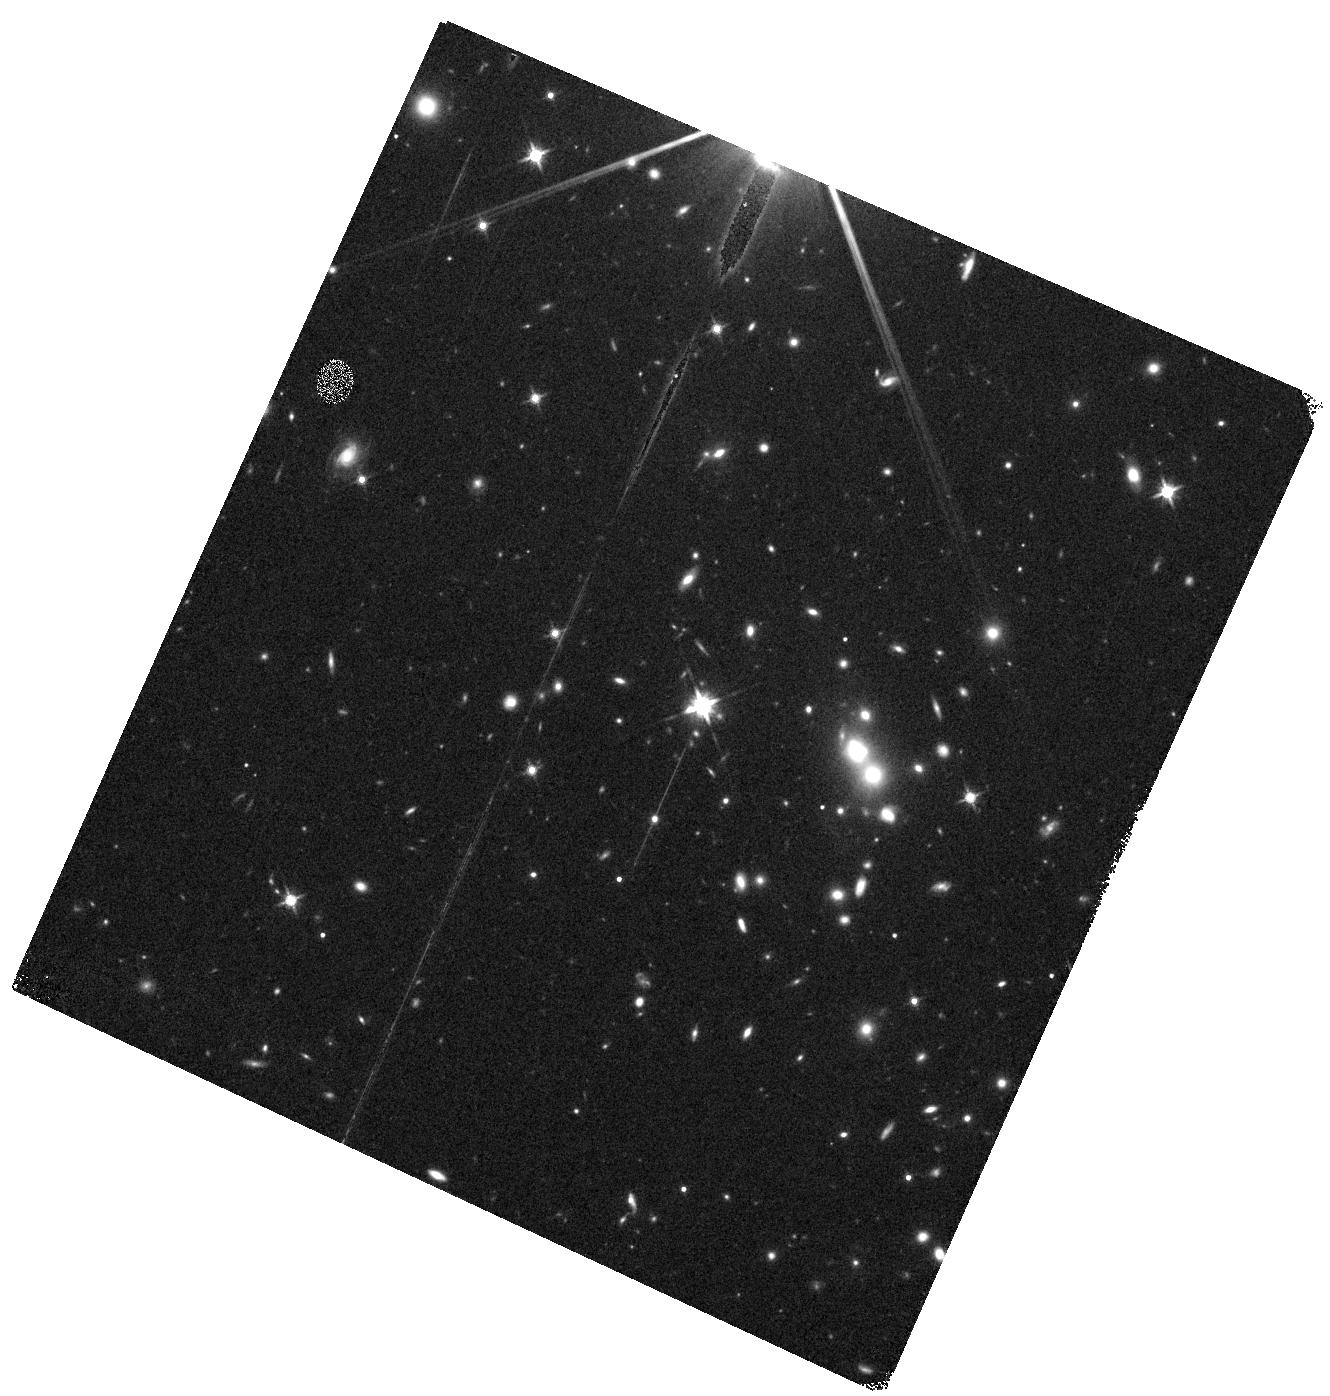
Target: 2MASSIJ1124428-170517
Instrument: WFC3/IR
Filter: F140W
Exposure: 8 min
Observation ID: hst_14594_25_wfc3_ir_f140w_id7h25

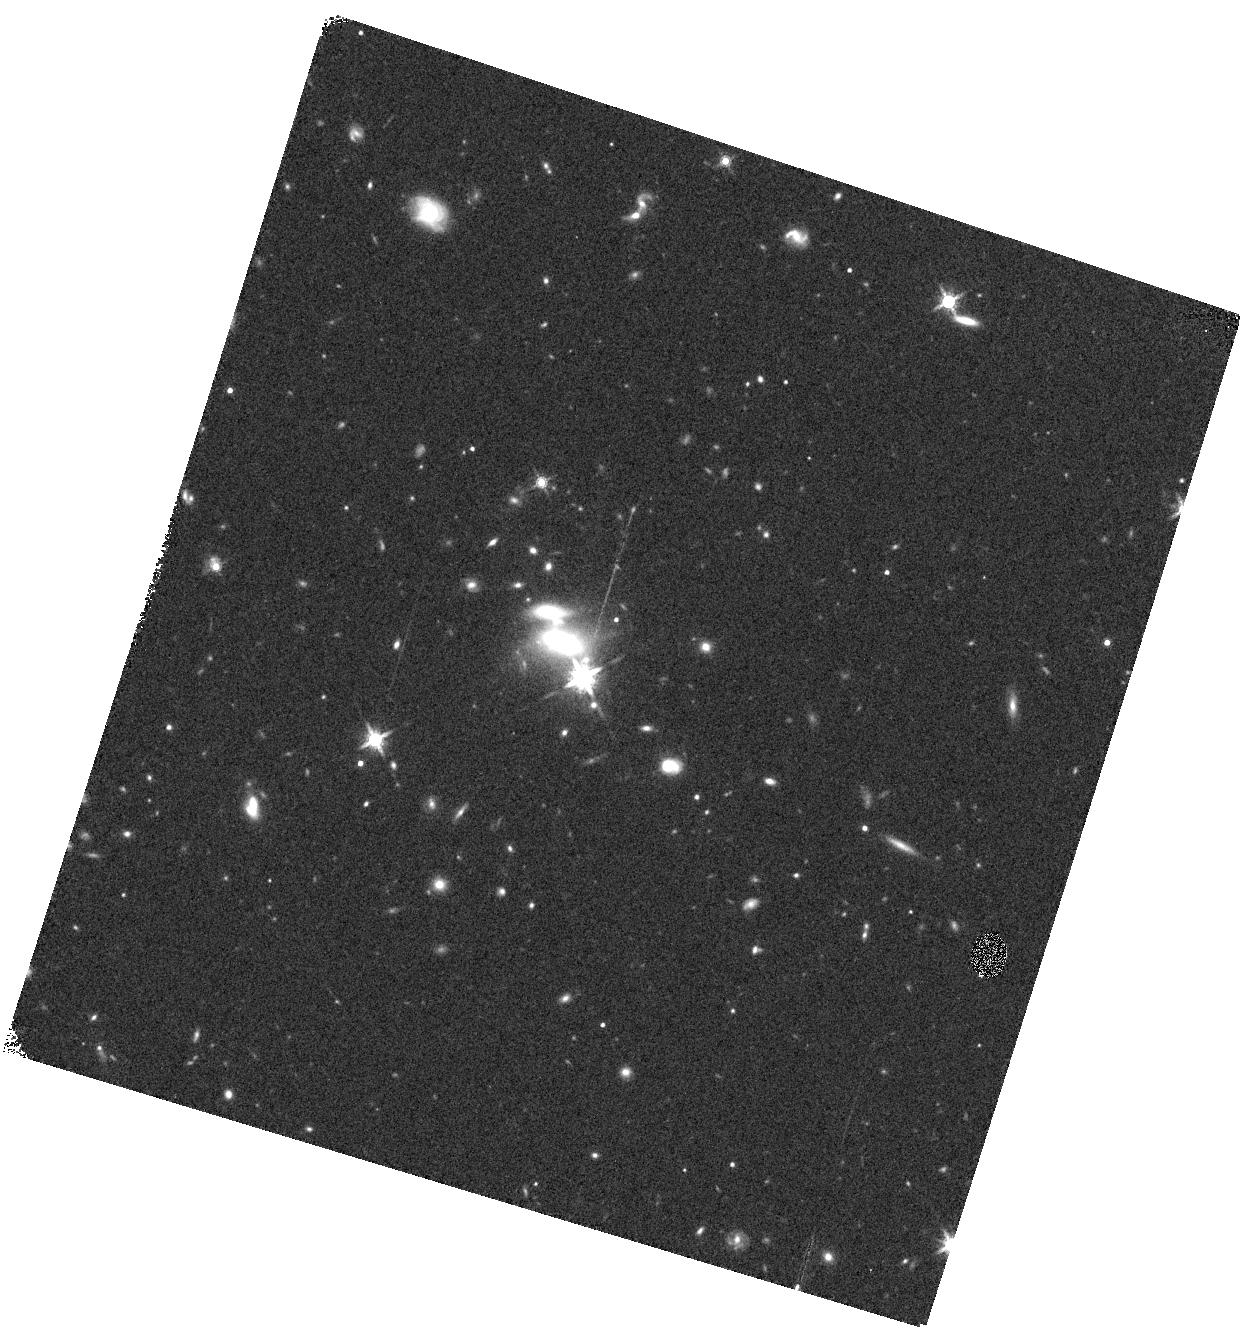
Target: QSO-B1521+1009
Instrument: WFC3/IR
Filter: F160W
Exposure: 8 min
Observation ID: hst_14594_40_wfc3_ir_f160w_id7h40

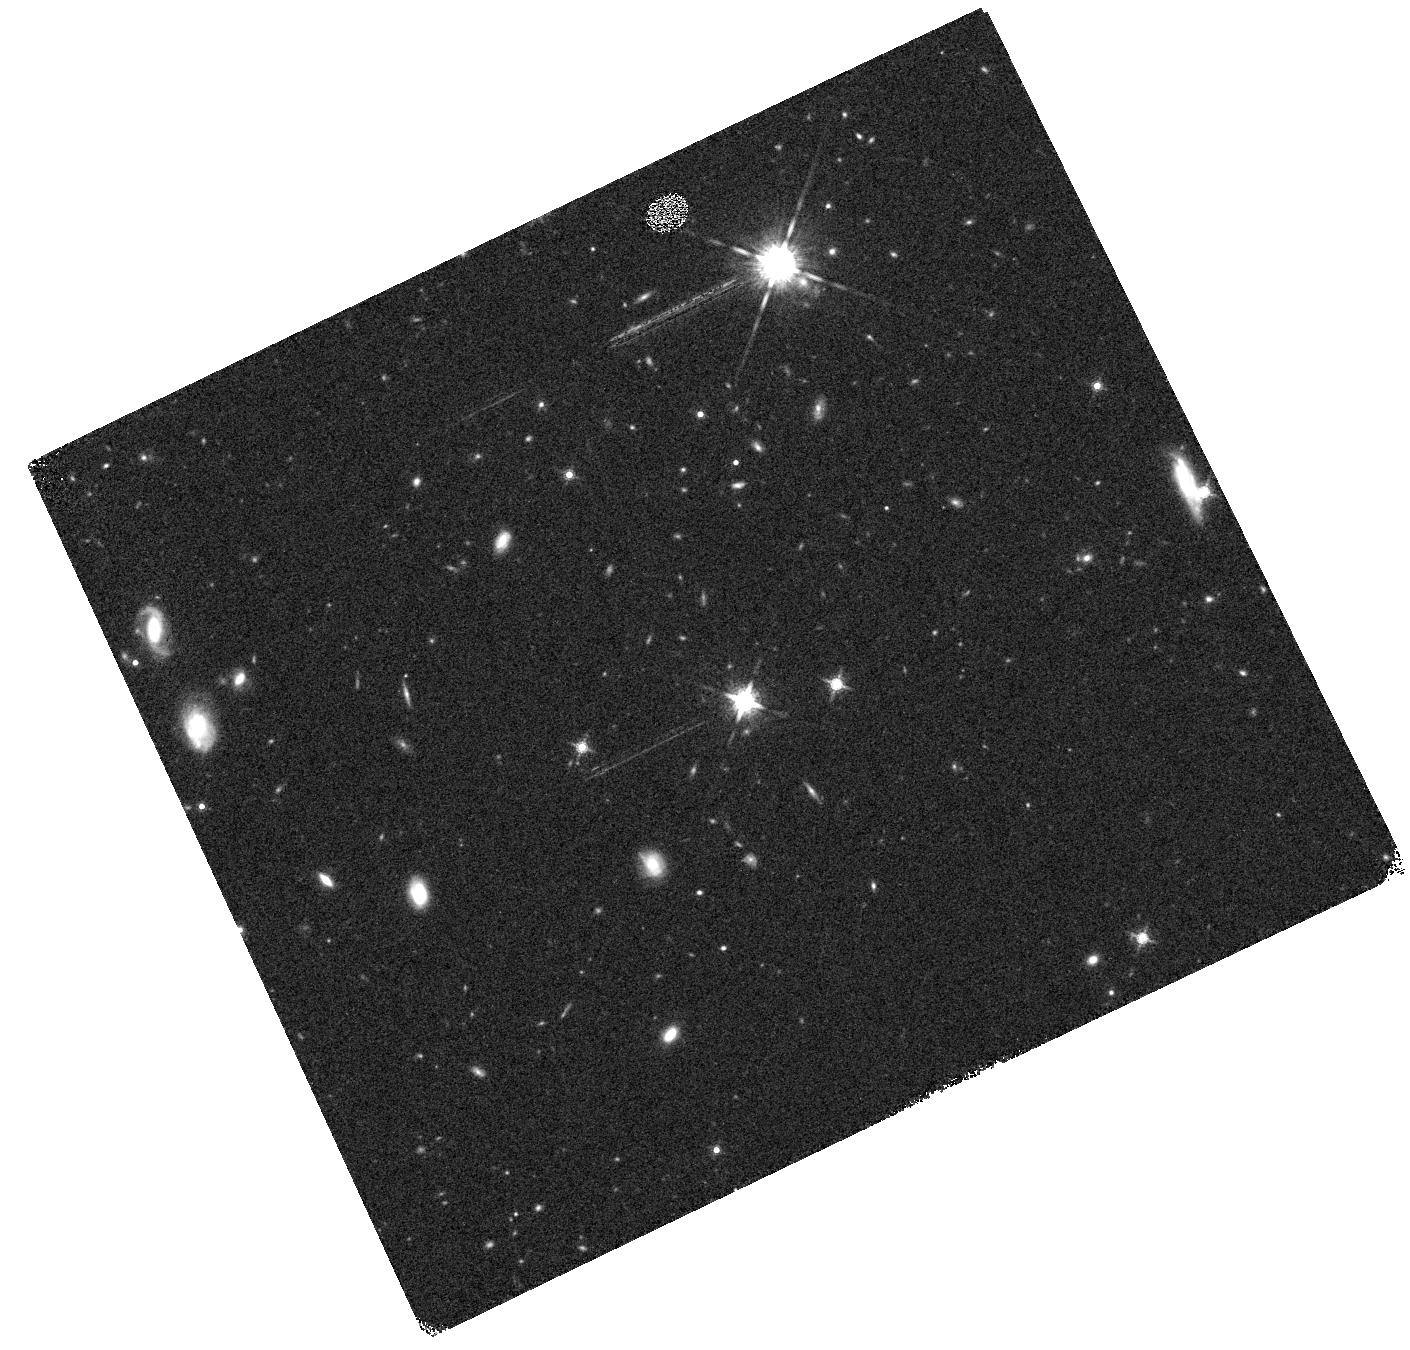
Target: HB890232-042
Instrument: WFC3/IR
Filter: F160W
Exposure: 9 min
Observation ID: hst_14594_07_wfc3_ir_f160w_id7h07

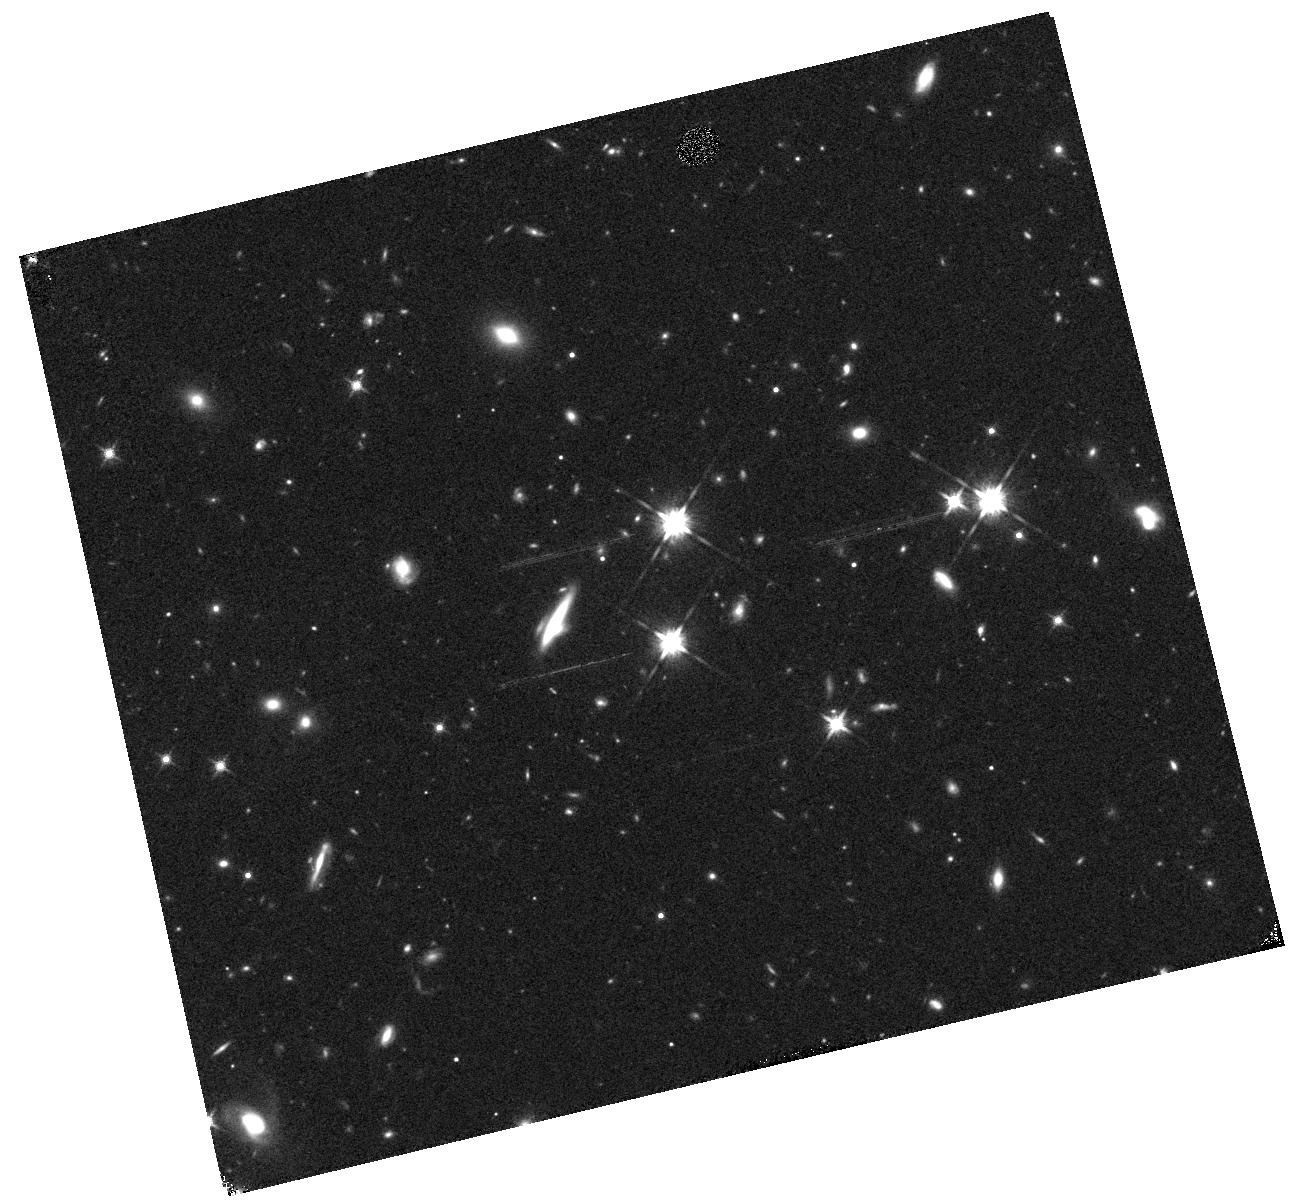
Target: QSO-B1630+3744
Instrument: WFC3/IR
Filter: F140W
Exposure: 9 min
Observation ID: hst_14594_42_wfc3_ir_f140w_id7h42

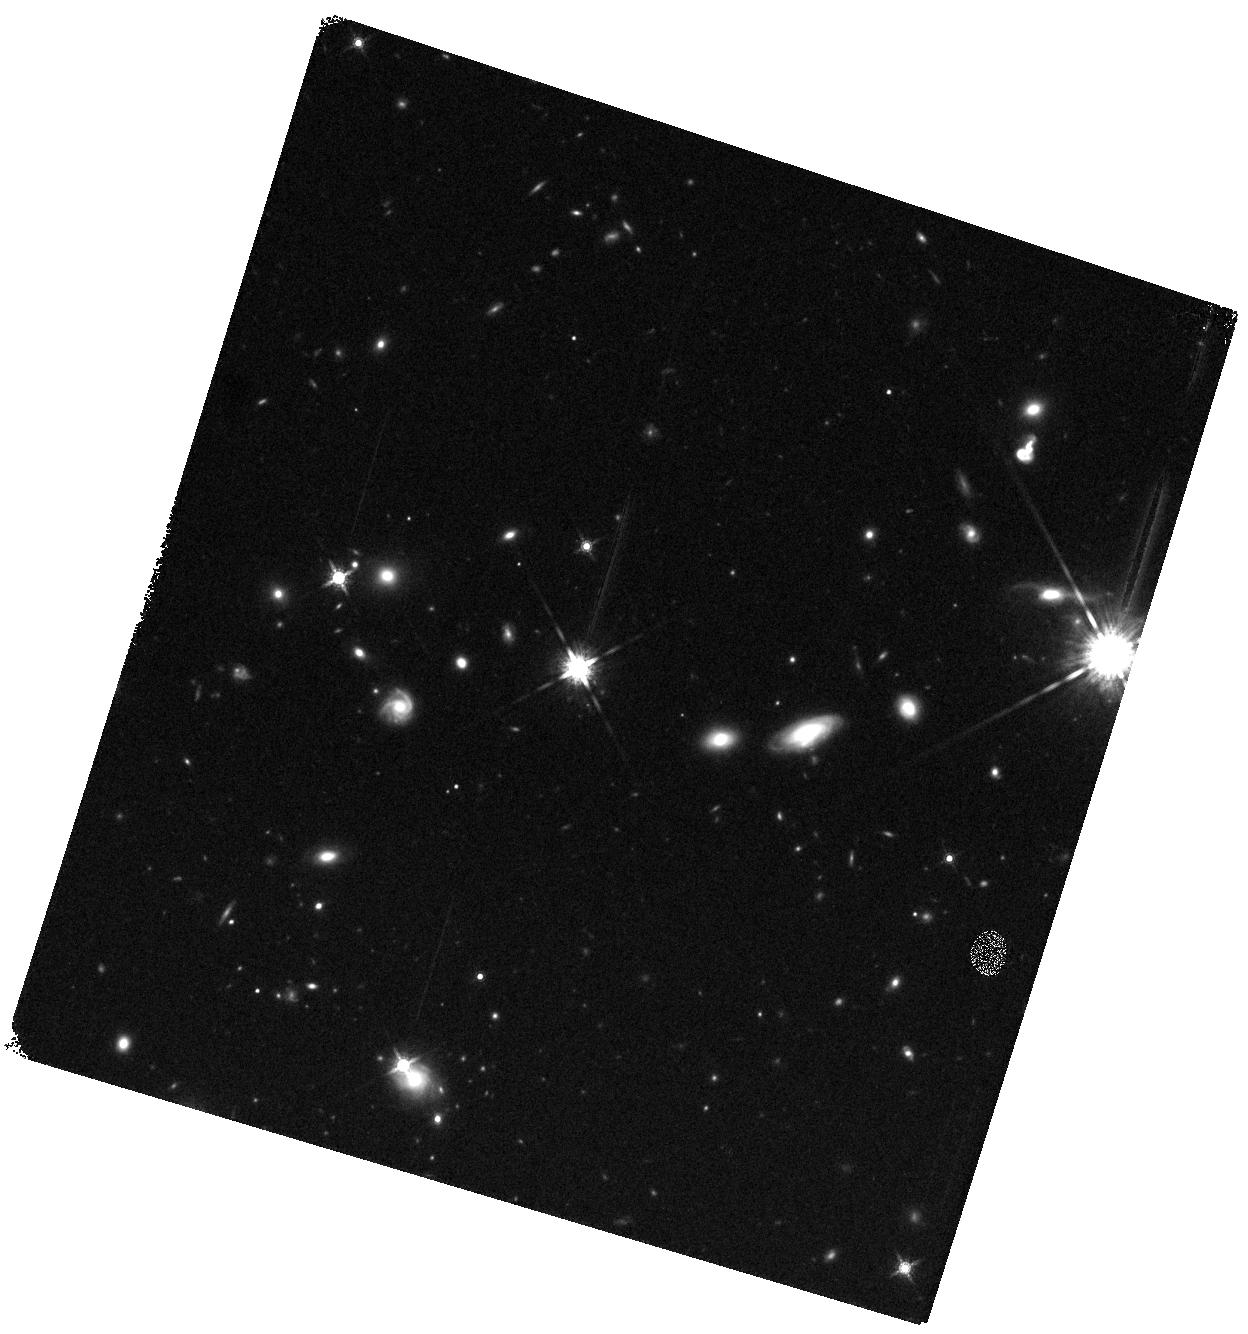
Target: HE0515-4414
Instrument: WFC3/IR
Filter: F160W
Exposure: 8 min
Observation ID: hst_14594_11_wfc3_ir_f160w_id7h11

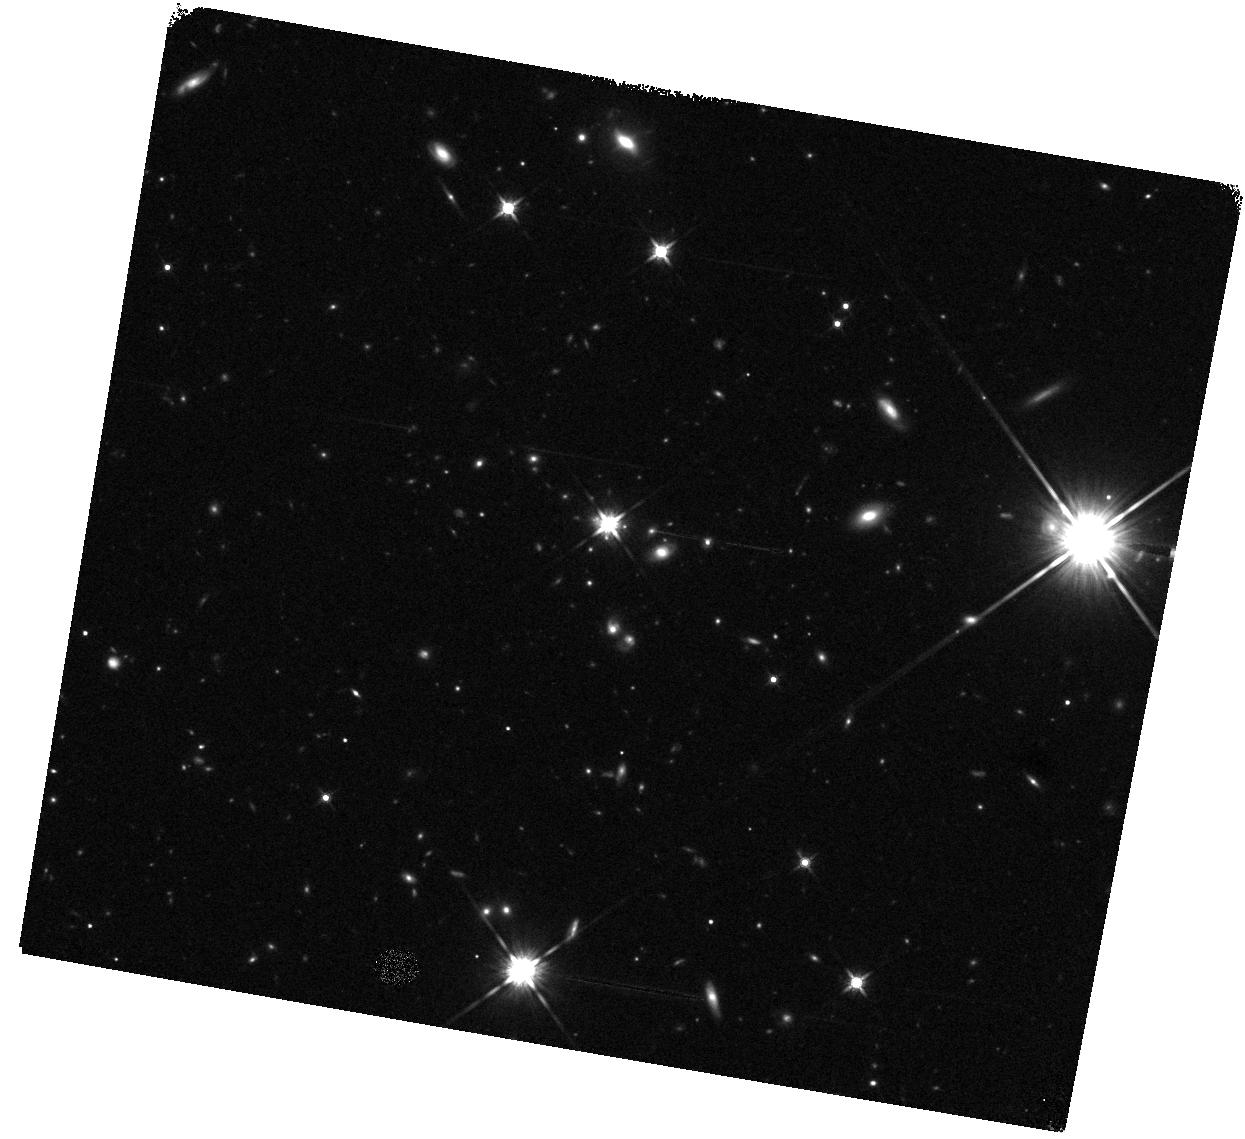
Target: PG0117+213
Instrument: WFC3/IR
Filter: F140W
Exposure: 9 min
Observation ID: hst_14594_03_wfc3_ir_f140w_id7h03

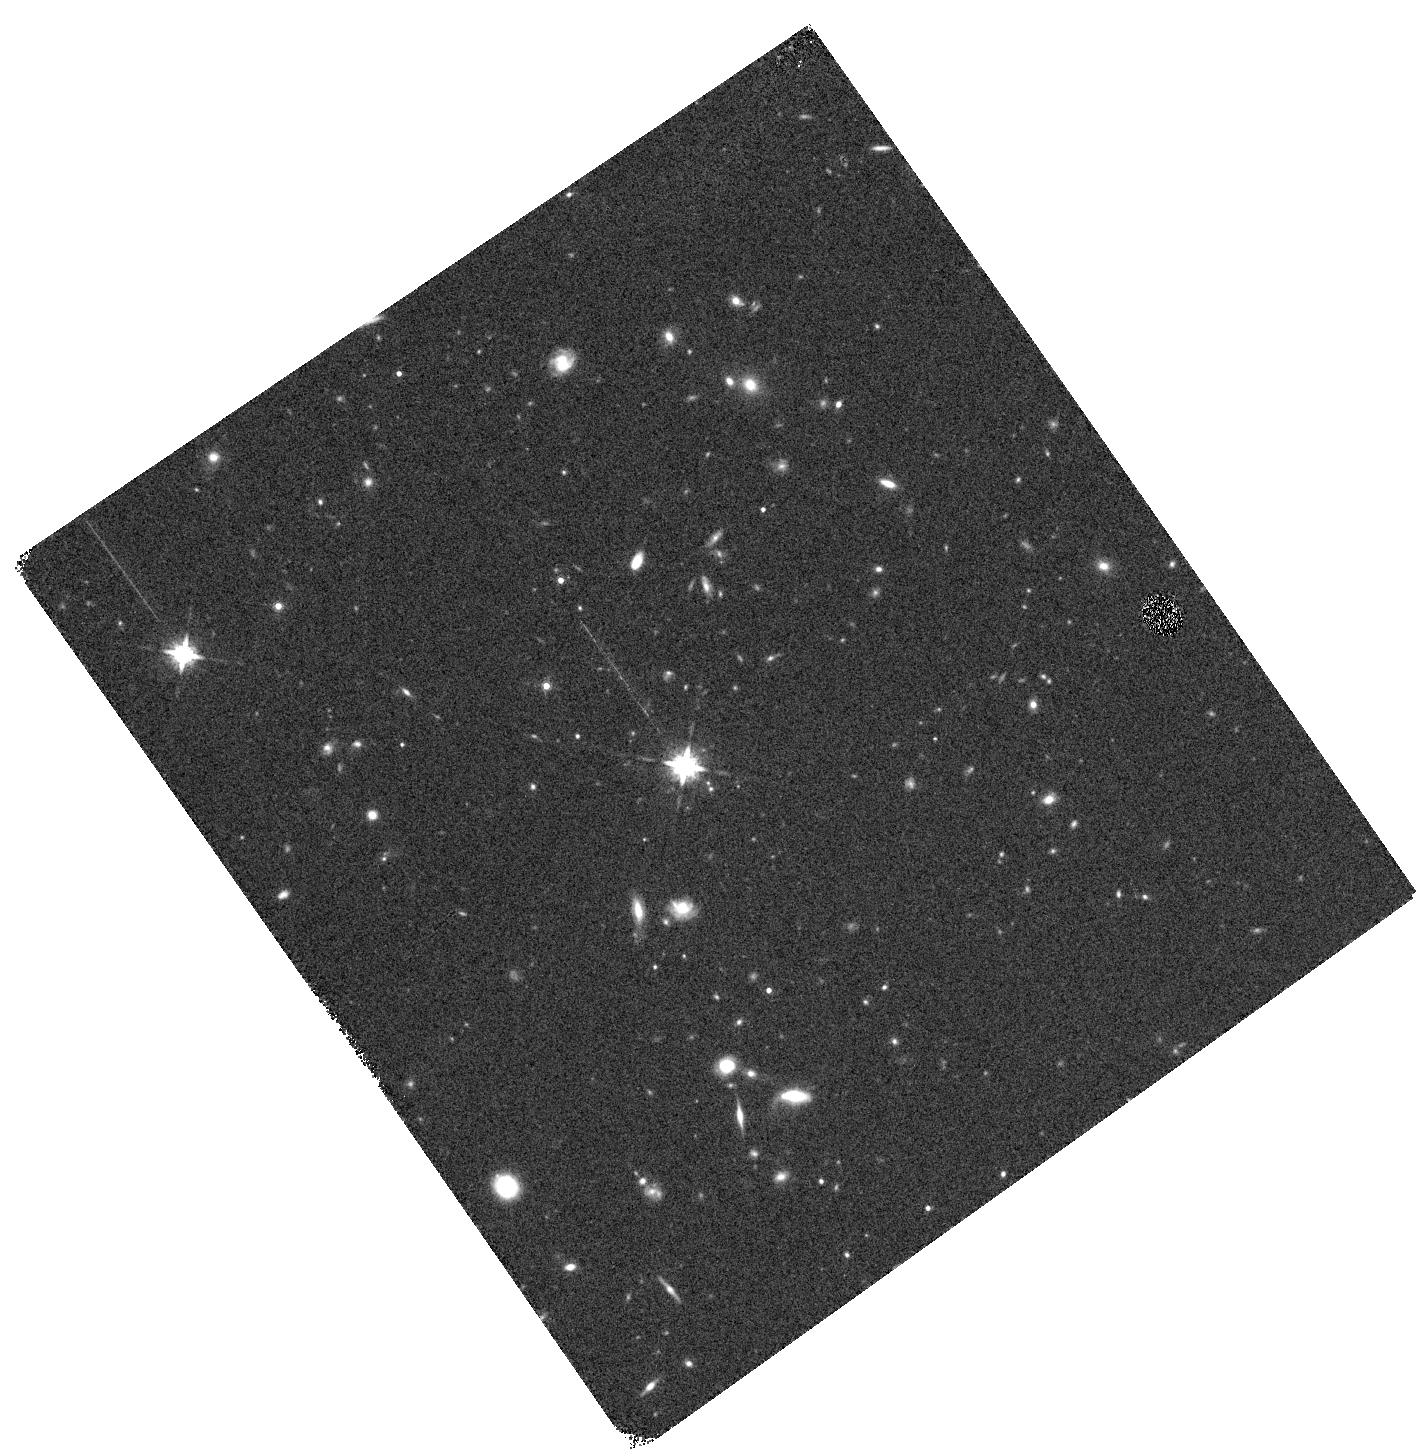
Target: QSO-J1019+2745
Instrument: WFC3/IR
Filter: F160W
Exposure: 8 min
Observation ID: hst_14594_23_wfc3_ir_f160w_id7h23

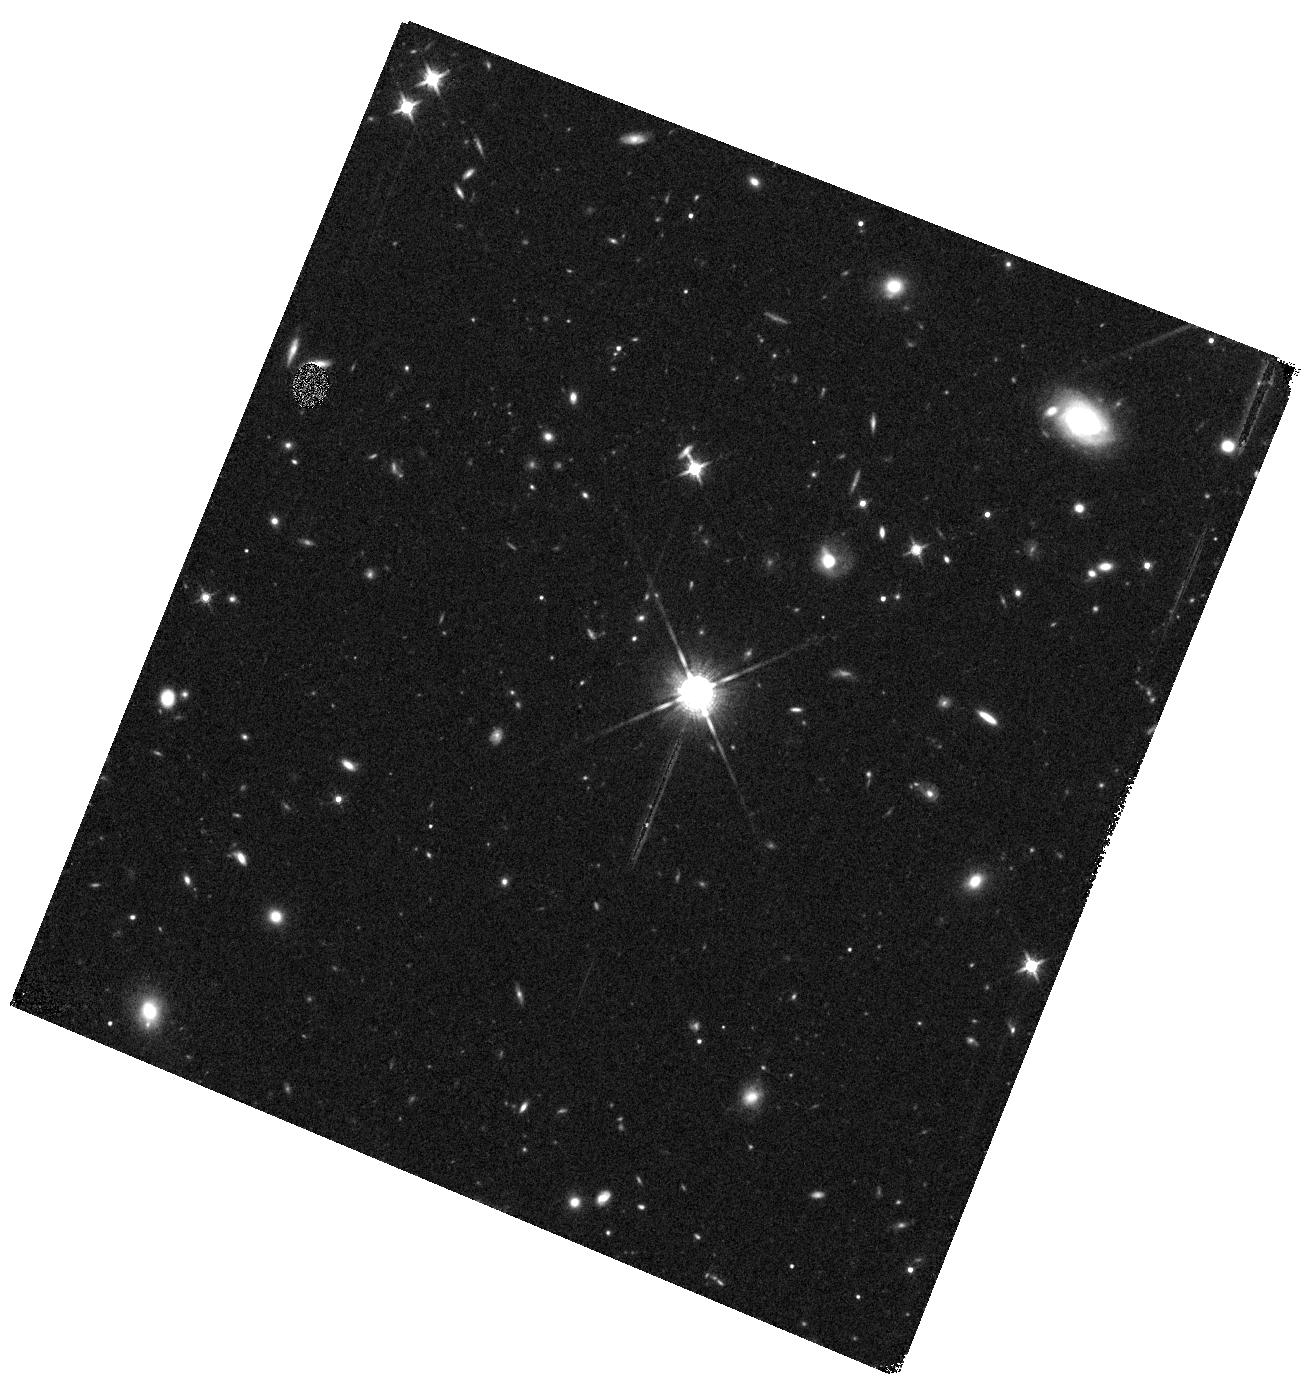
Target: QSO-B1634+7037
Instrument: WFC3/IR
Filter: F140W
Exposure: 10 min
Observation ID: hst_14594_47_wfc3_ir_f140w_id7h47

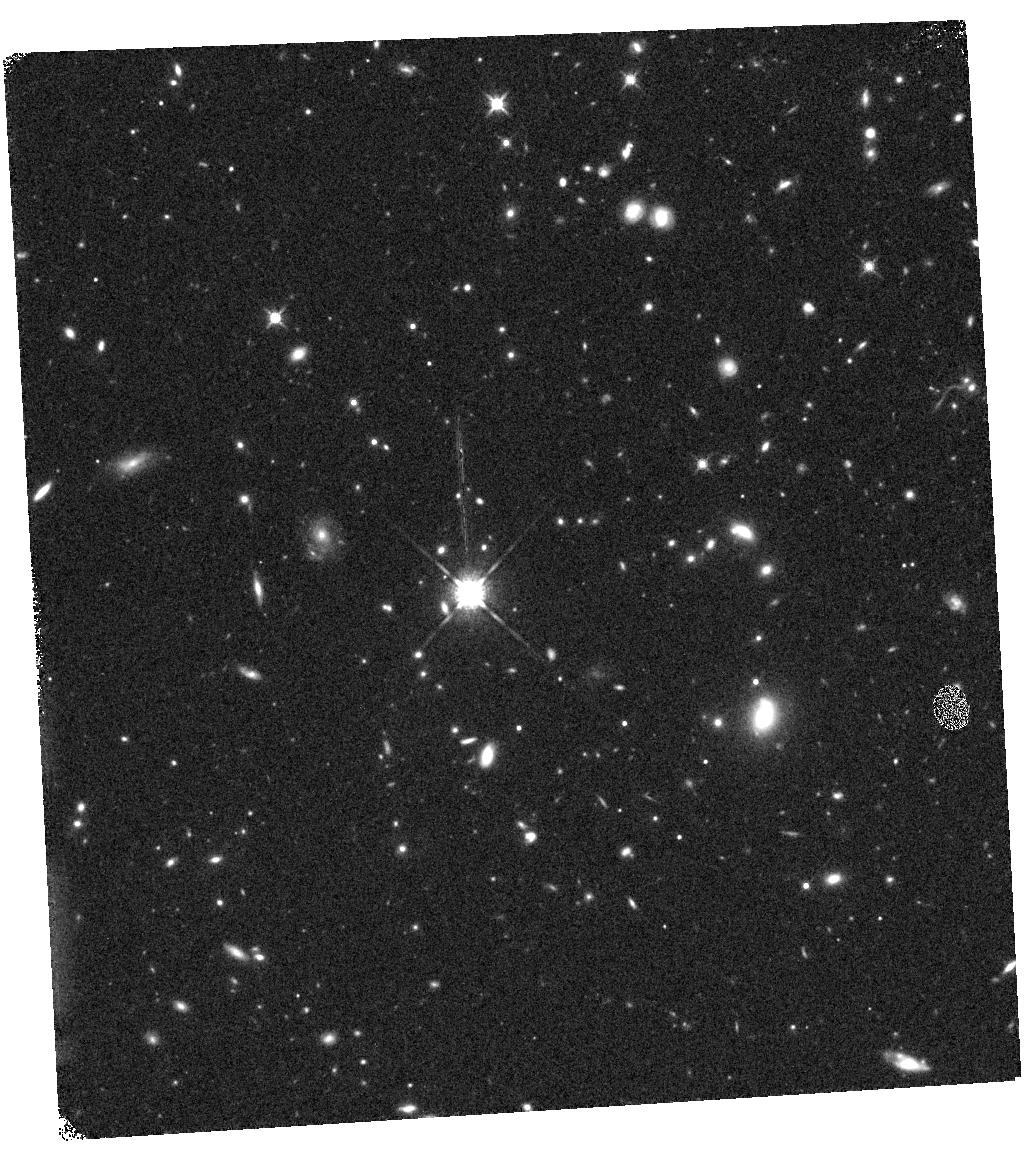
Target: LBQS-1435-0134
Instrument: WFC3/IR
Filter: F140W
Exposure: 9 min
Observation ID: hst_14594_35_wfc3_ir_f140w_id7h35

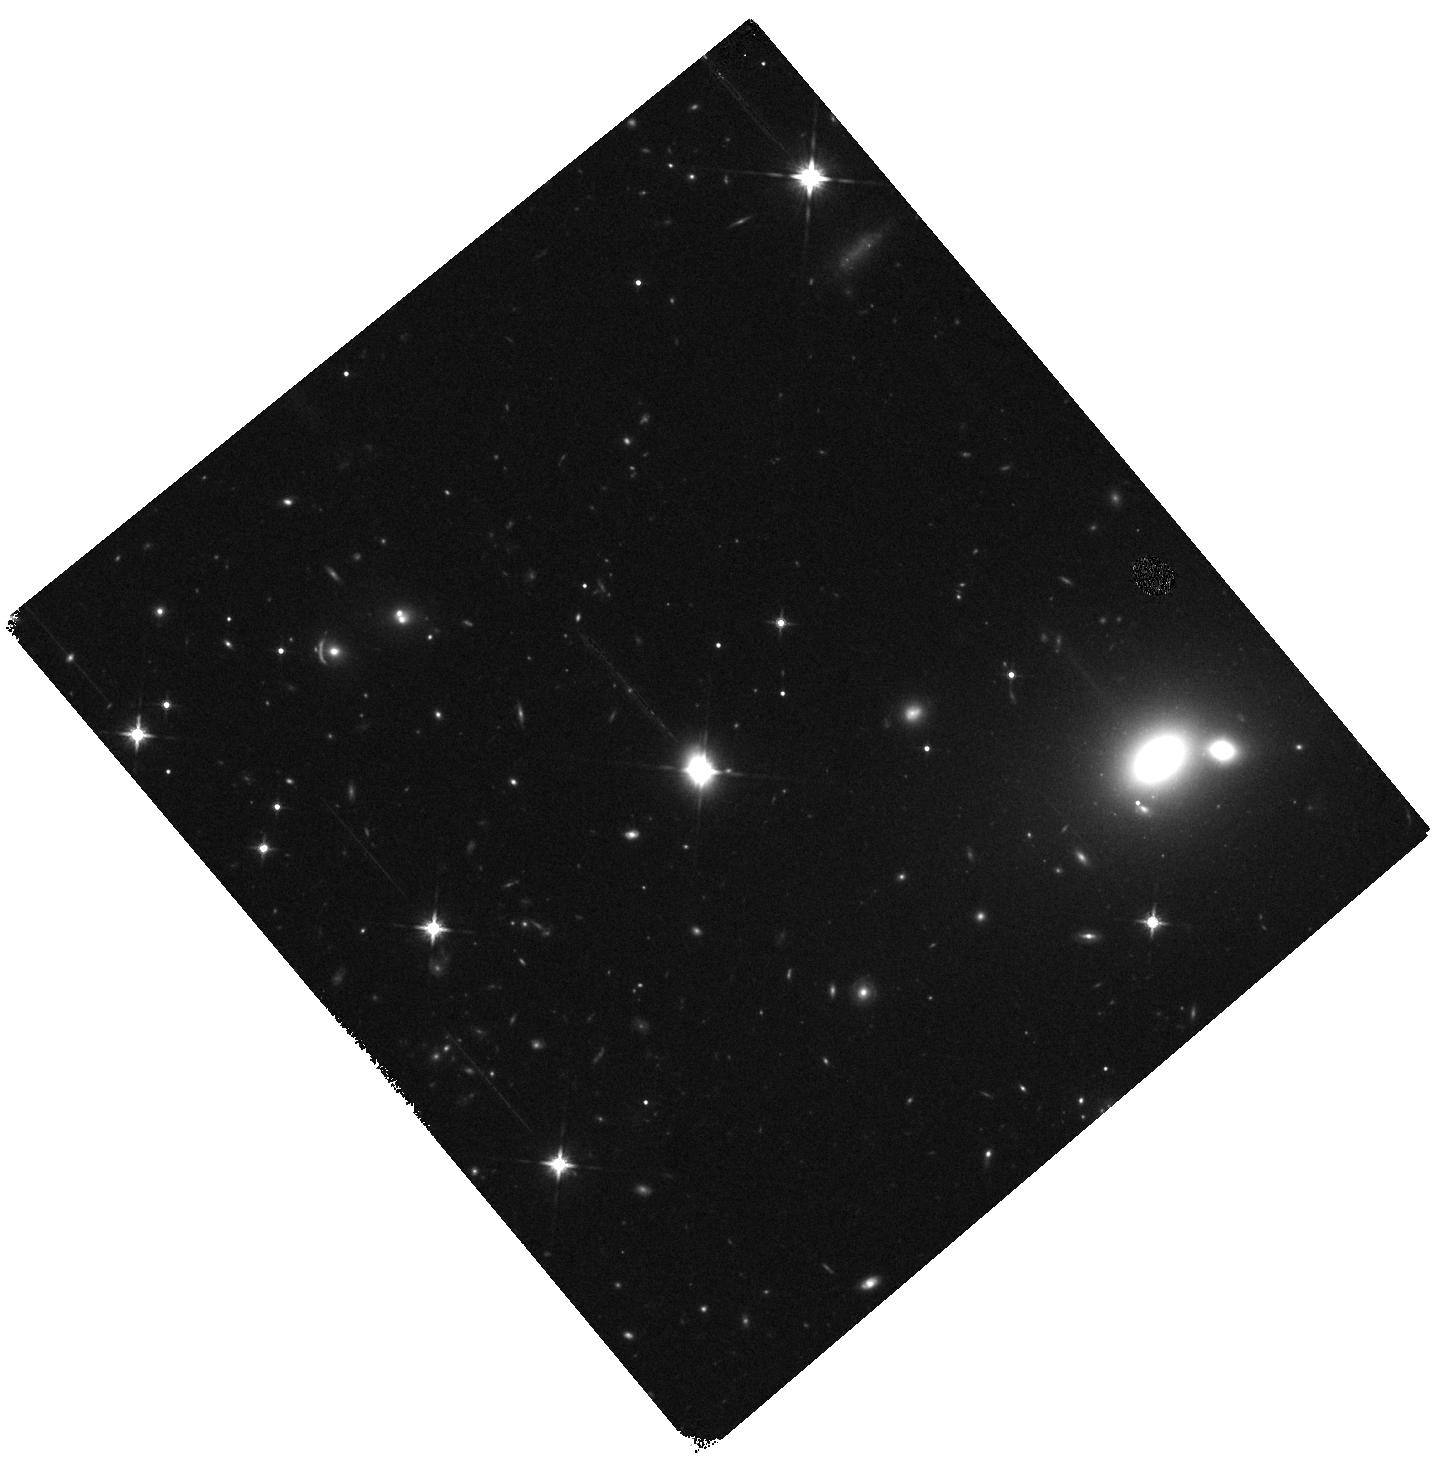
Target: QSO-B0810+2554
Instrument: WFC3/IR
Filter: F140W
Exposure: 9 min
Observation ID: hst_14594_19_wfc3_ir_f140w_id7h19

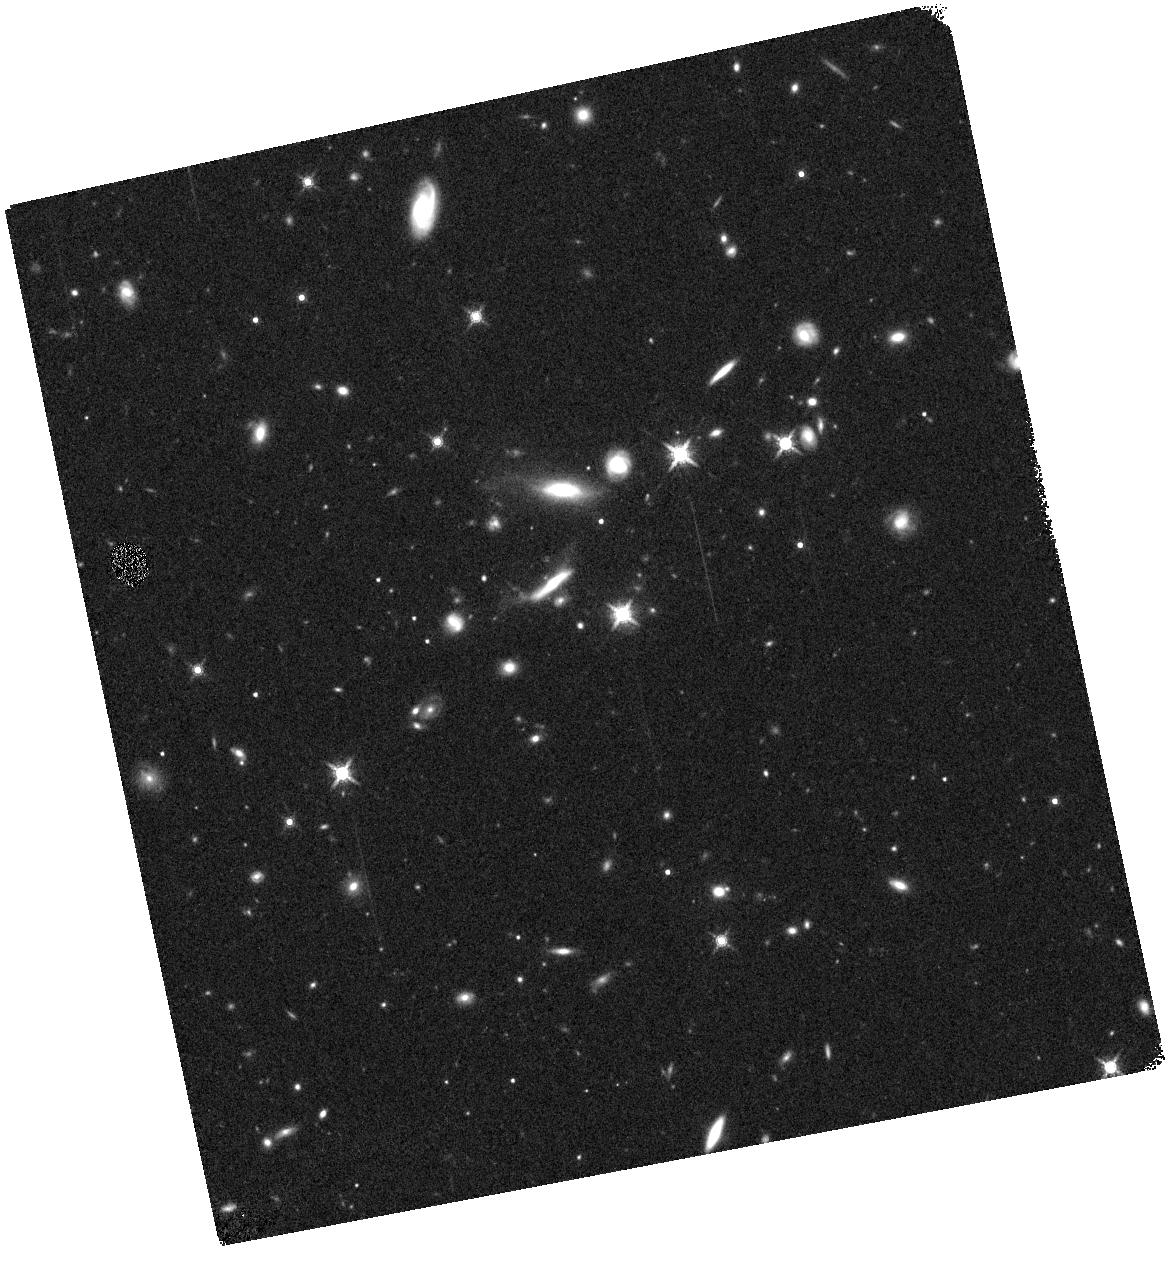
Target: QSO-J1130-1449
Instrument: WFC3/IR
Filter: F160W
Exposure: 8 min
Observation ID: hst_14594_30_wfc3_ir_f160w_id7h30

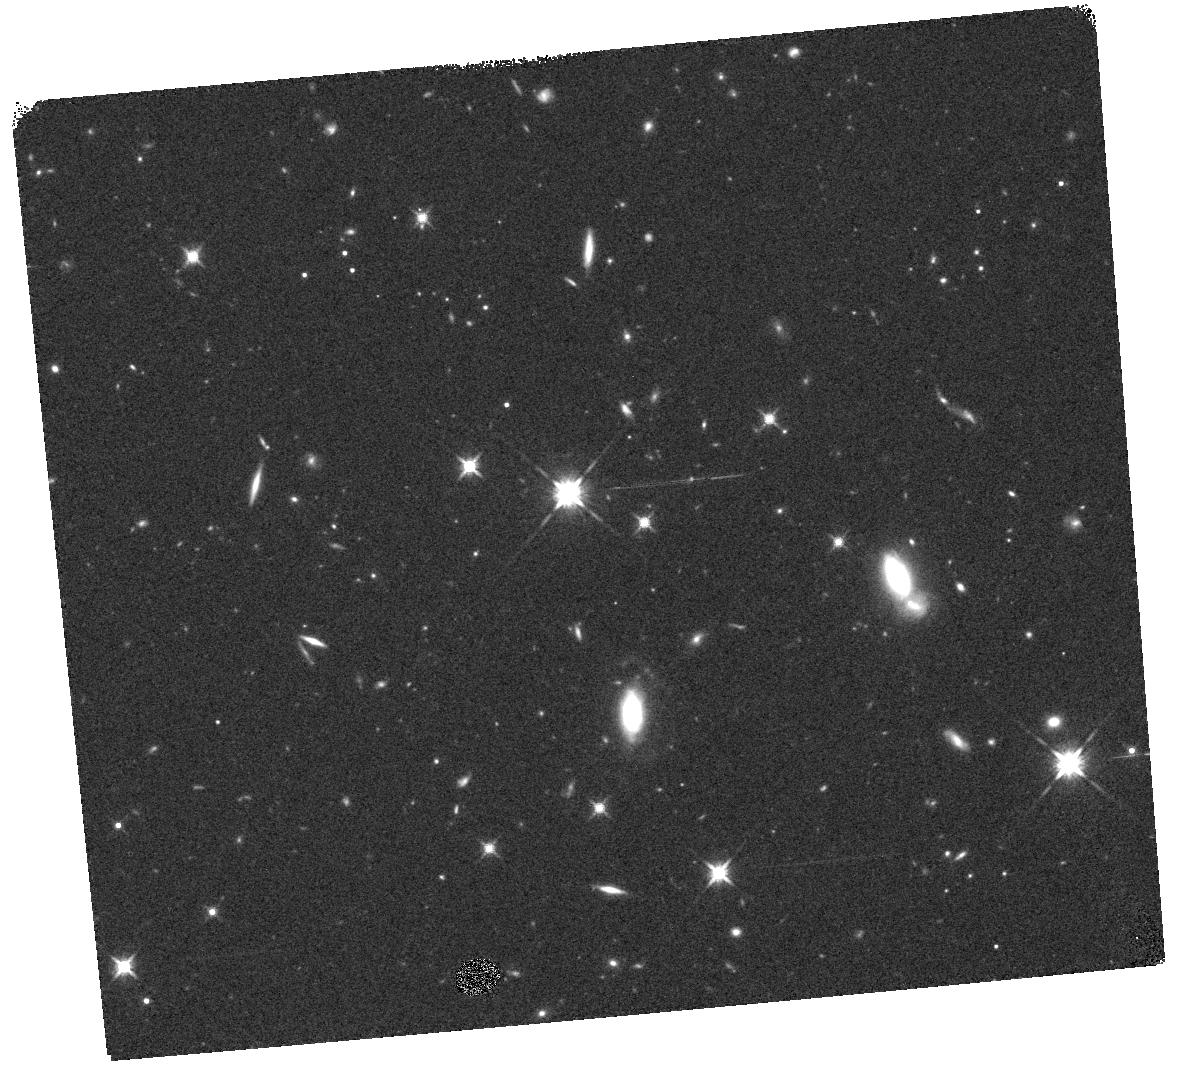
Target: 2MASSIJ0750546+425219
Instrument: WFC3/IR
Filter: F140W
Exposure: 8 min
Observation ID: hst_14594_14_wfc3_ir_f140w_id7h14

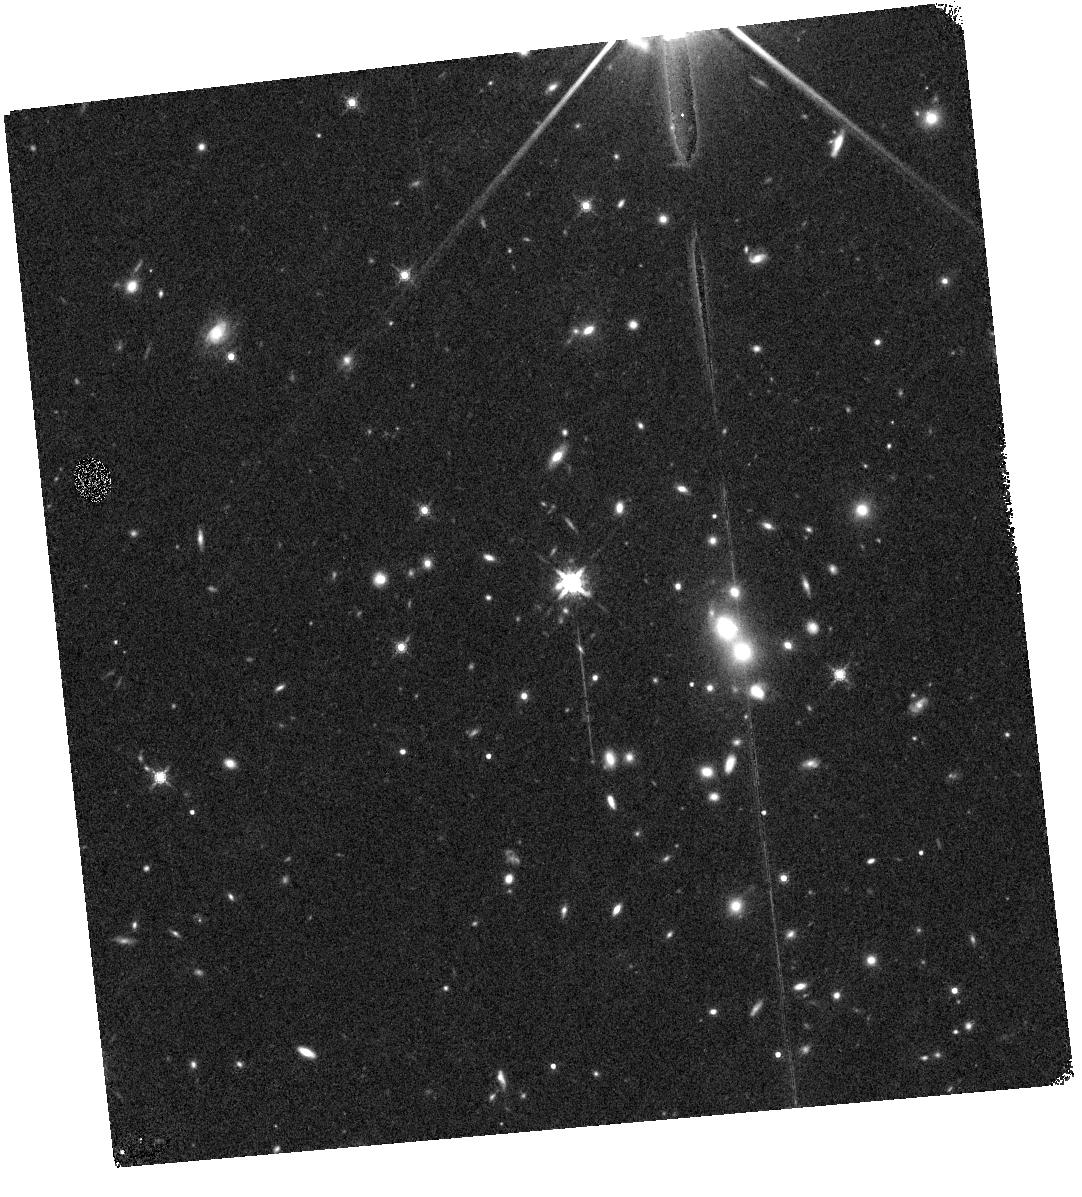
Target: 2MASSIJ1124428-170517
Instrument: WFC3/IR
Filter: F160W
Exposure: 8 min
Observation ID: hst_14594_26_wfc3_ir_f160w_id7h26

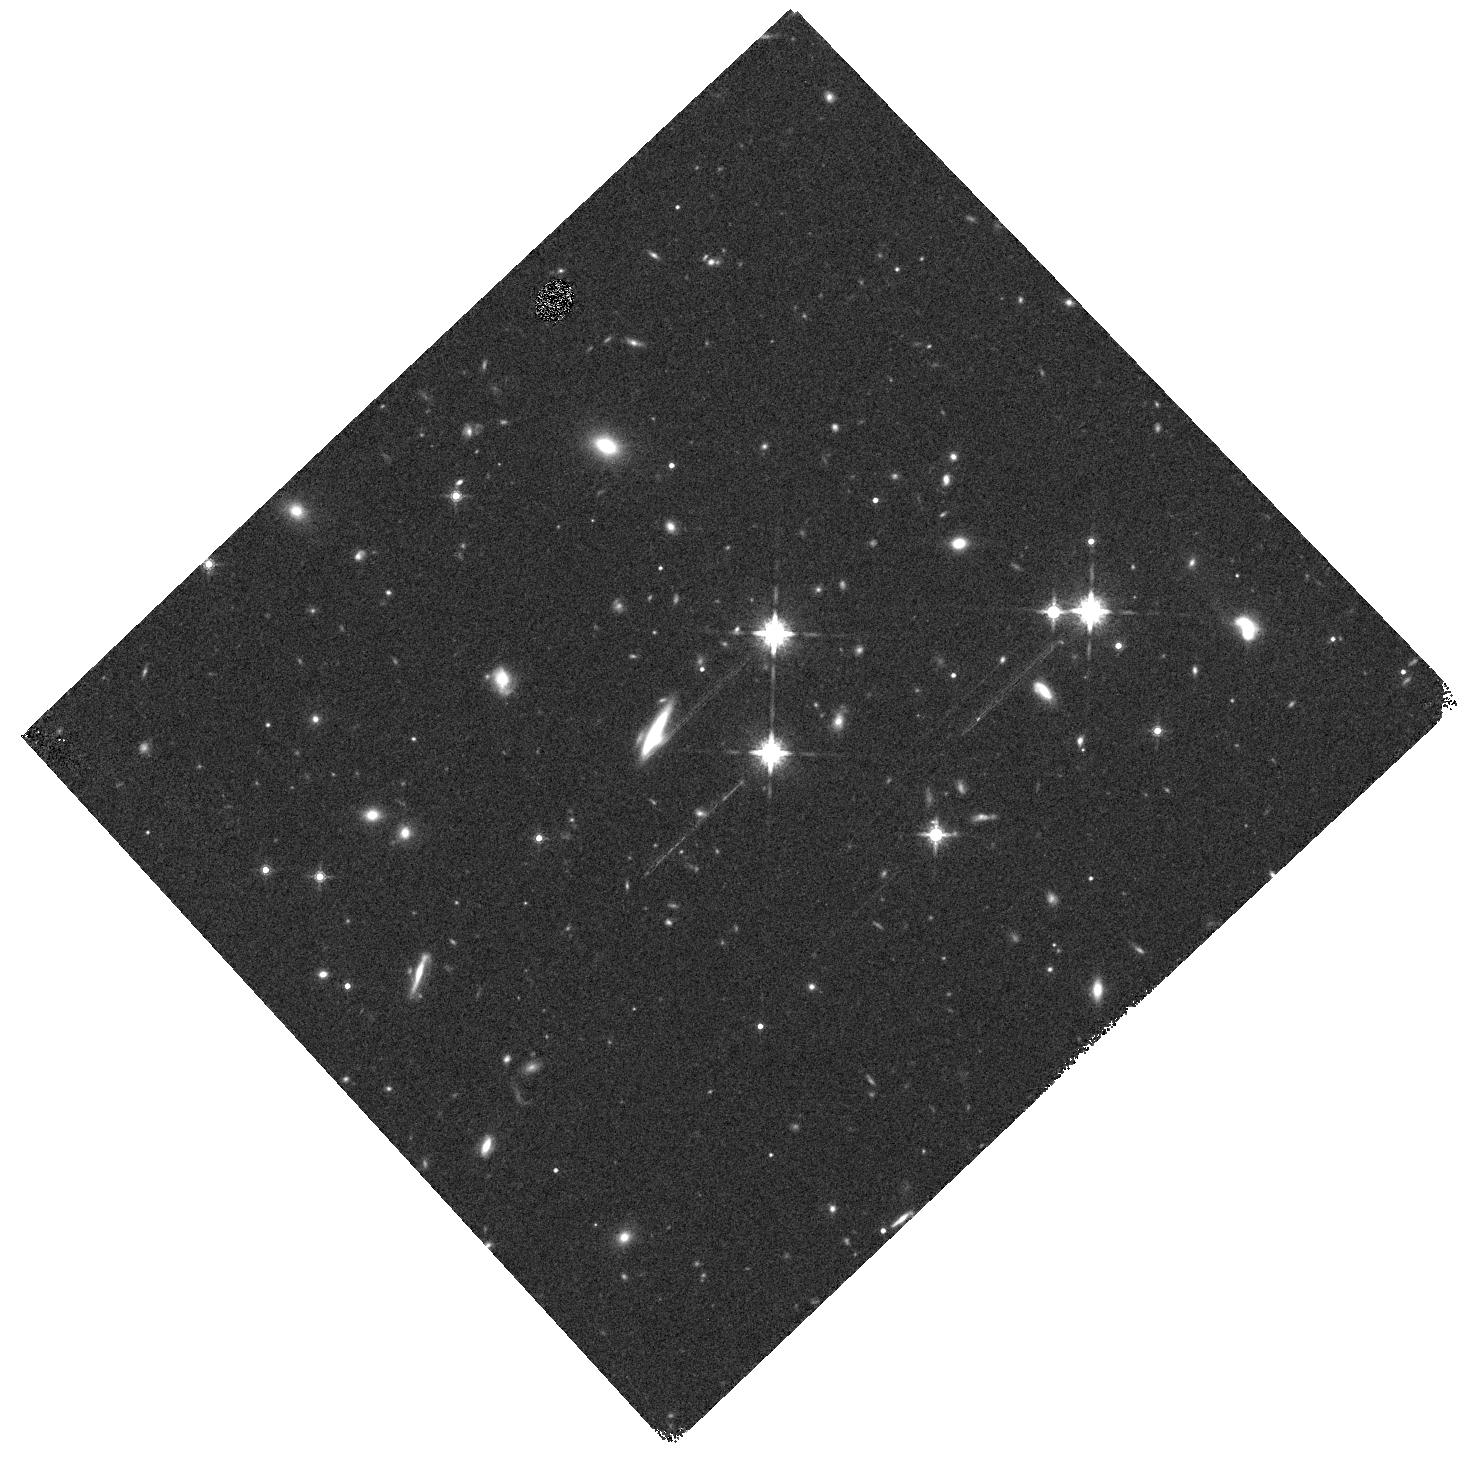
Target: QSO-B1630+3744
Instrument: WFC3/IR
Filter: F160W
Exposure: 8 min
Observation ID: hst_14594_43_wfc3_ir_f160w_id7h43

QSAGE: QSO Sightline And Galaxy Evolution (PI: Bielby, Rich)

The average star formation rate of the cosmos shows a sharp decline between z ~ 1-2 and the present-day, such that stars are formed 30 times faster at z=1 than in the local Universe. The goal of this proposal is to relate these rapid changes in galaxies to the evolution of the surrounding gas halo predicted by theoretical models. Our aim is to build a large sample of z ~ 1 galaxies close to the best available archival STIS observed QSO sightlines, complementing smaller samples at z < 0.5 and z > 2. To achieve this we propose observations with the WFC3 G141 grism to measure the redshifts and star formation rates of 1200 z ~ 1 galaxies within 600 kpc of the STIS sightlines and cross-correlate the redshifts of the galaxies with absorption features in the QSO spectra, to identify structures in the circum-galactic medium (CGM, <300 kpc, physical) and inter-galactic medium (IGM, >300 kpc) associated with these galaxies. The efficiency of WFC3 will probe the CGM of ~ 10 times the number of galaxies of contemporary studies. These are key observations for constraining models of galaxy evolution and will allow us to distinguish between the different feedback models governing the inflow and outflow of gas using state-of-the-art cosmological hydrodynamic simulations.